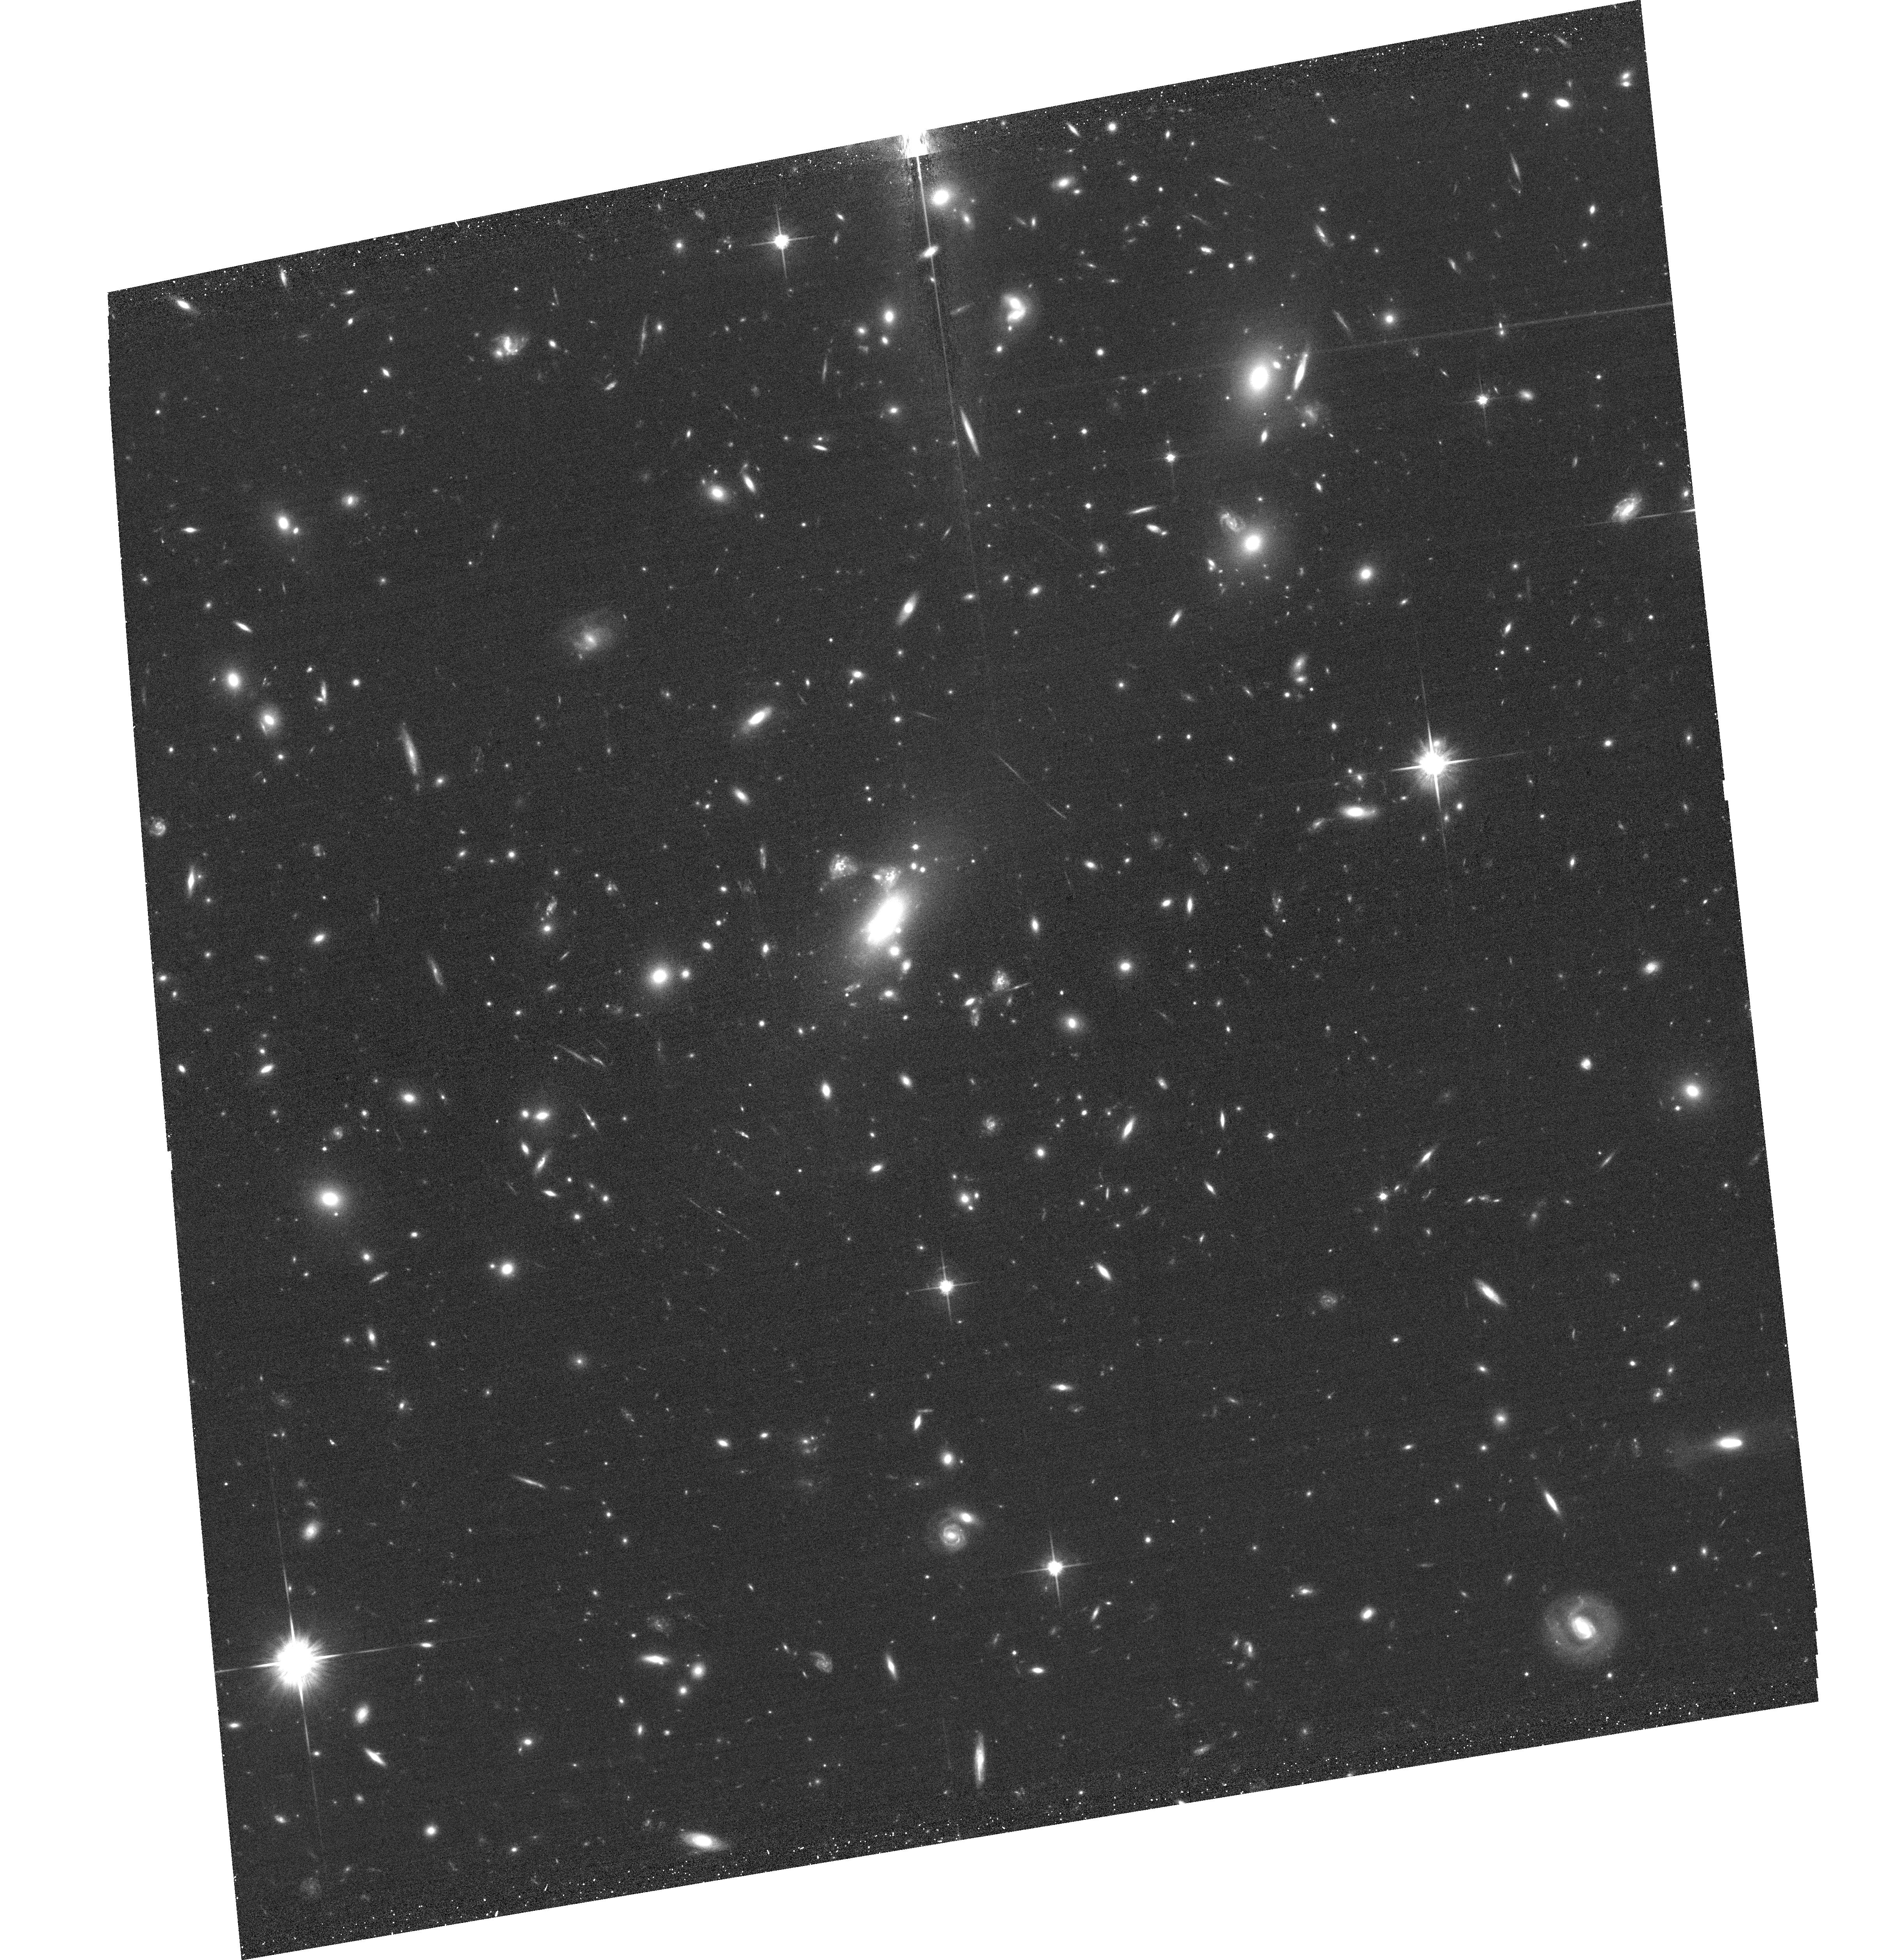
Target: MACSJ0417.5-1154. Instrument: ACS/WFC. Filter: F814W. Exposure: 32 min. Observation ID: hst_12009_03_acs_wfc_f814w_jbdx03

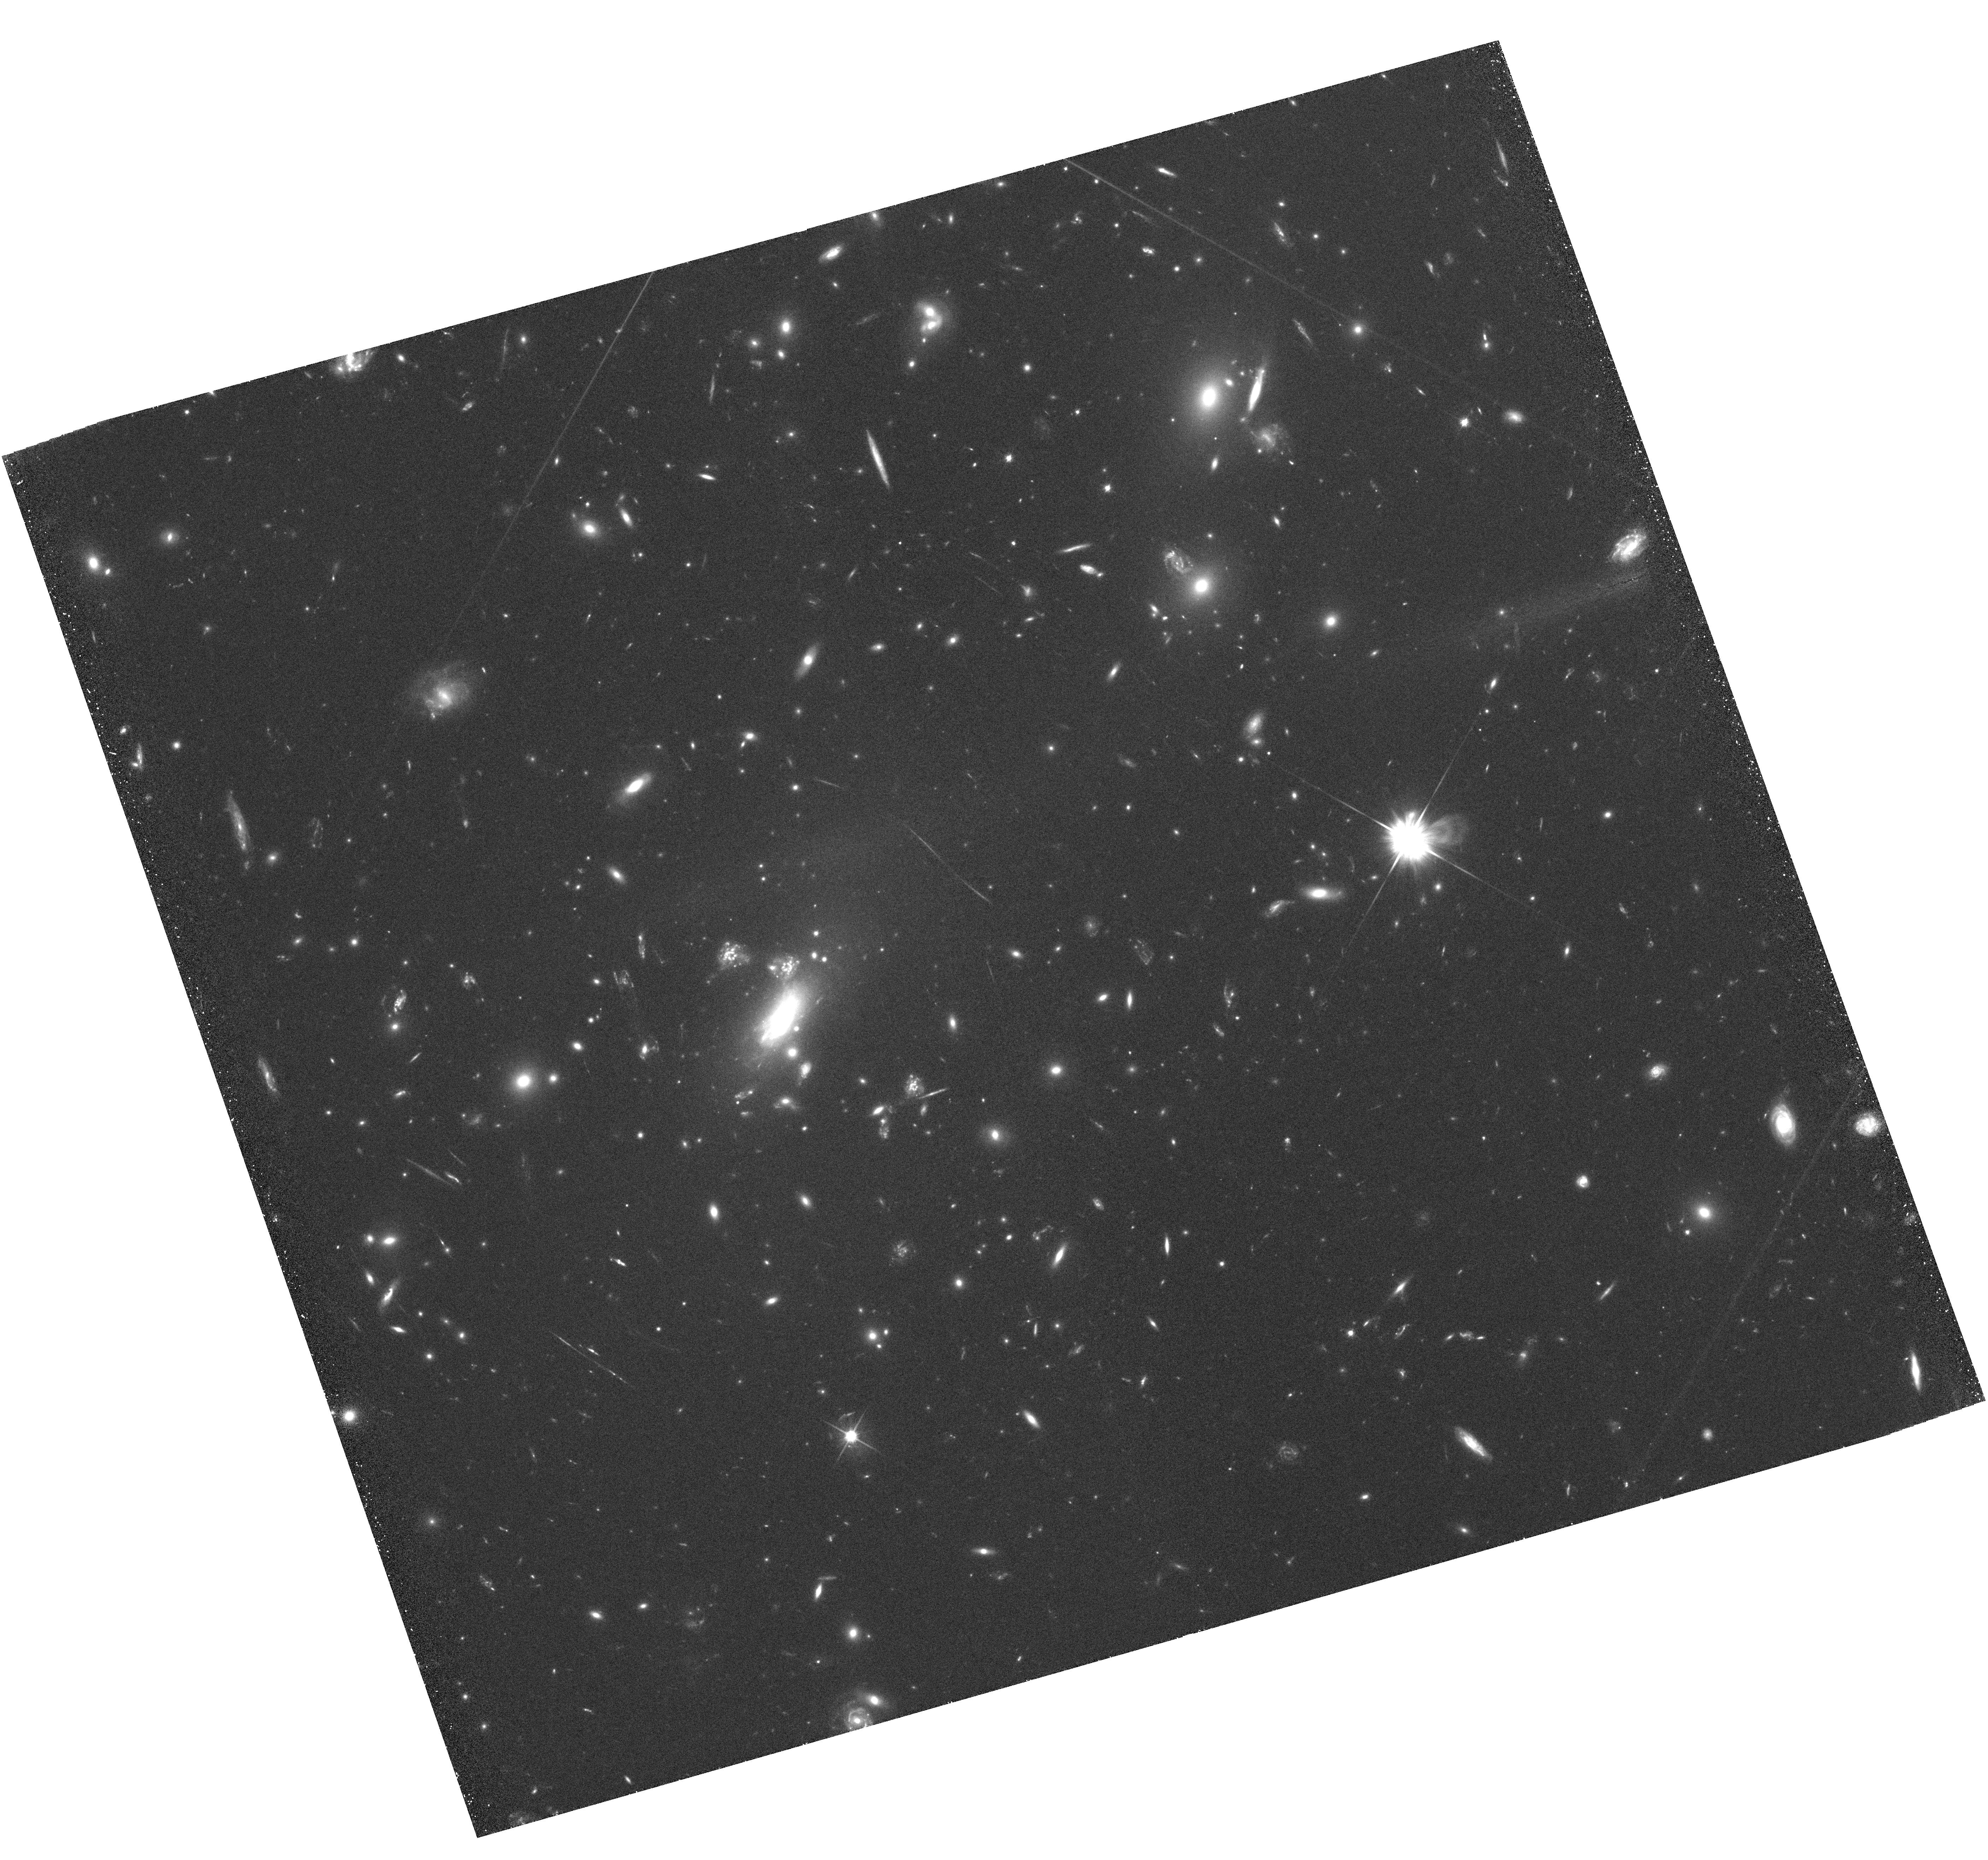
Target: MACSJ0417.5-1154. Instrument: WFC3/UVIS. Filter: F606W. Exposure: 1.5 h. Observation ID: hst_12009_01_wfc3_uvis_f606w_ibdx01

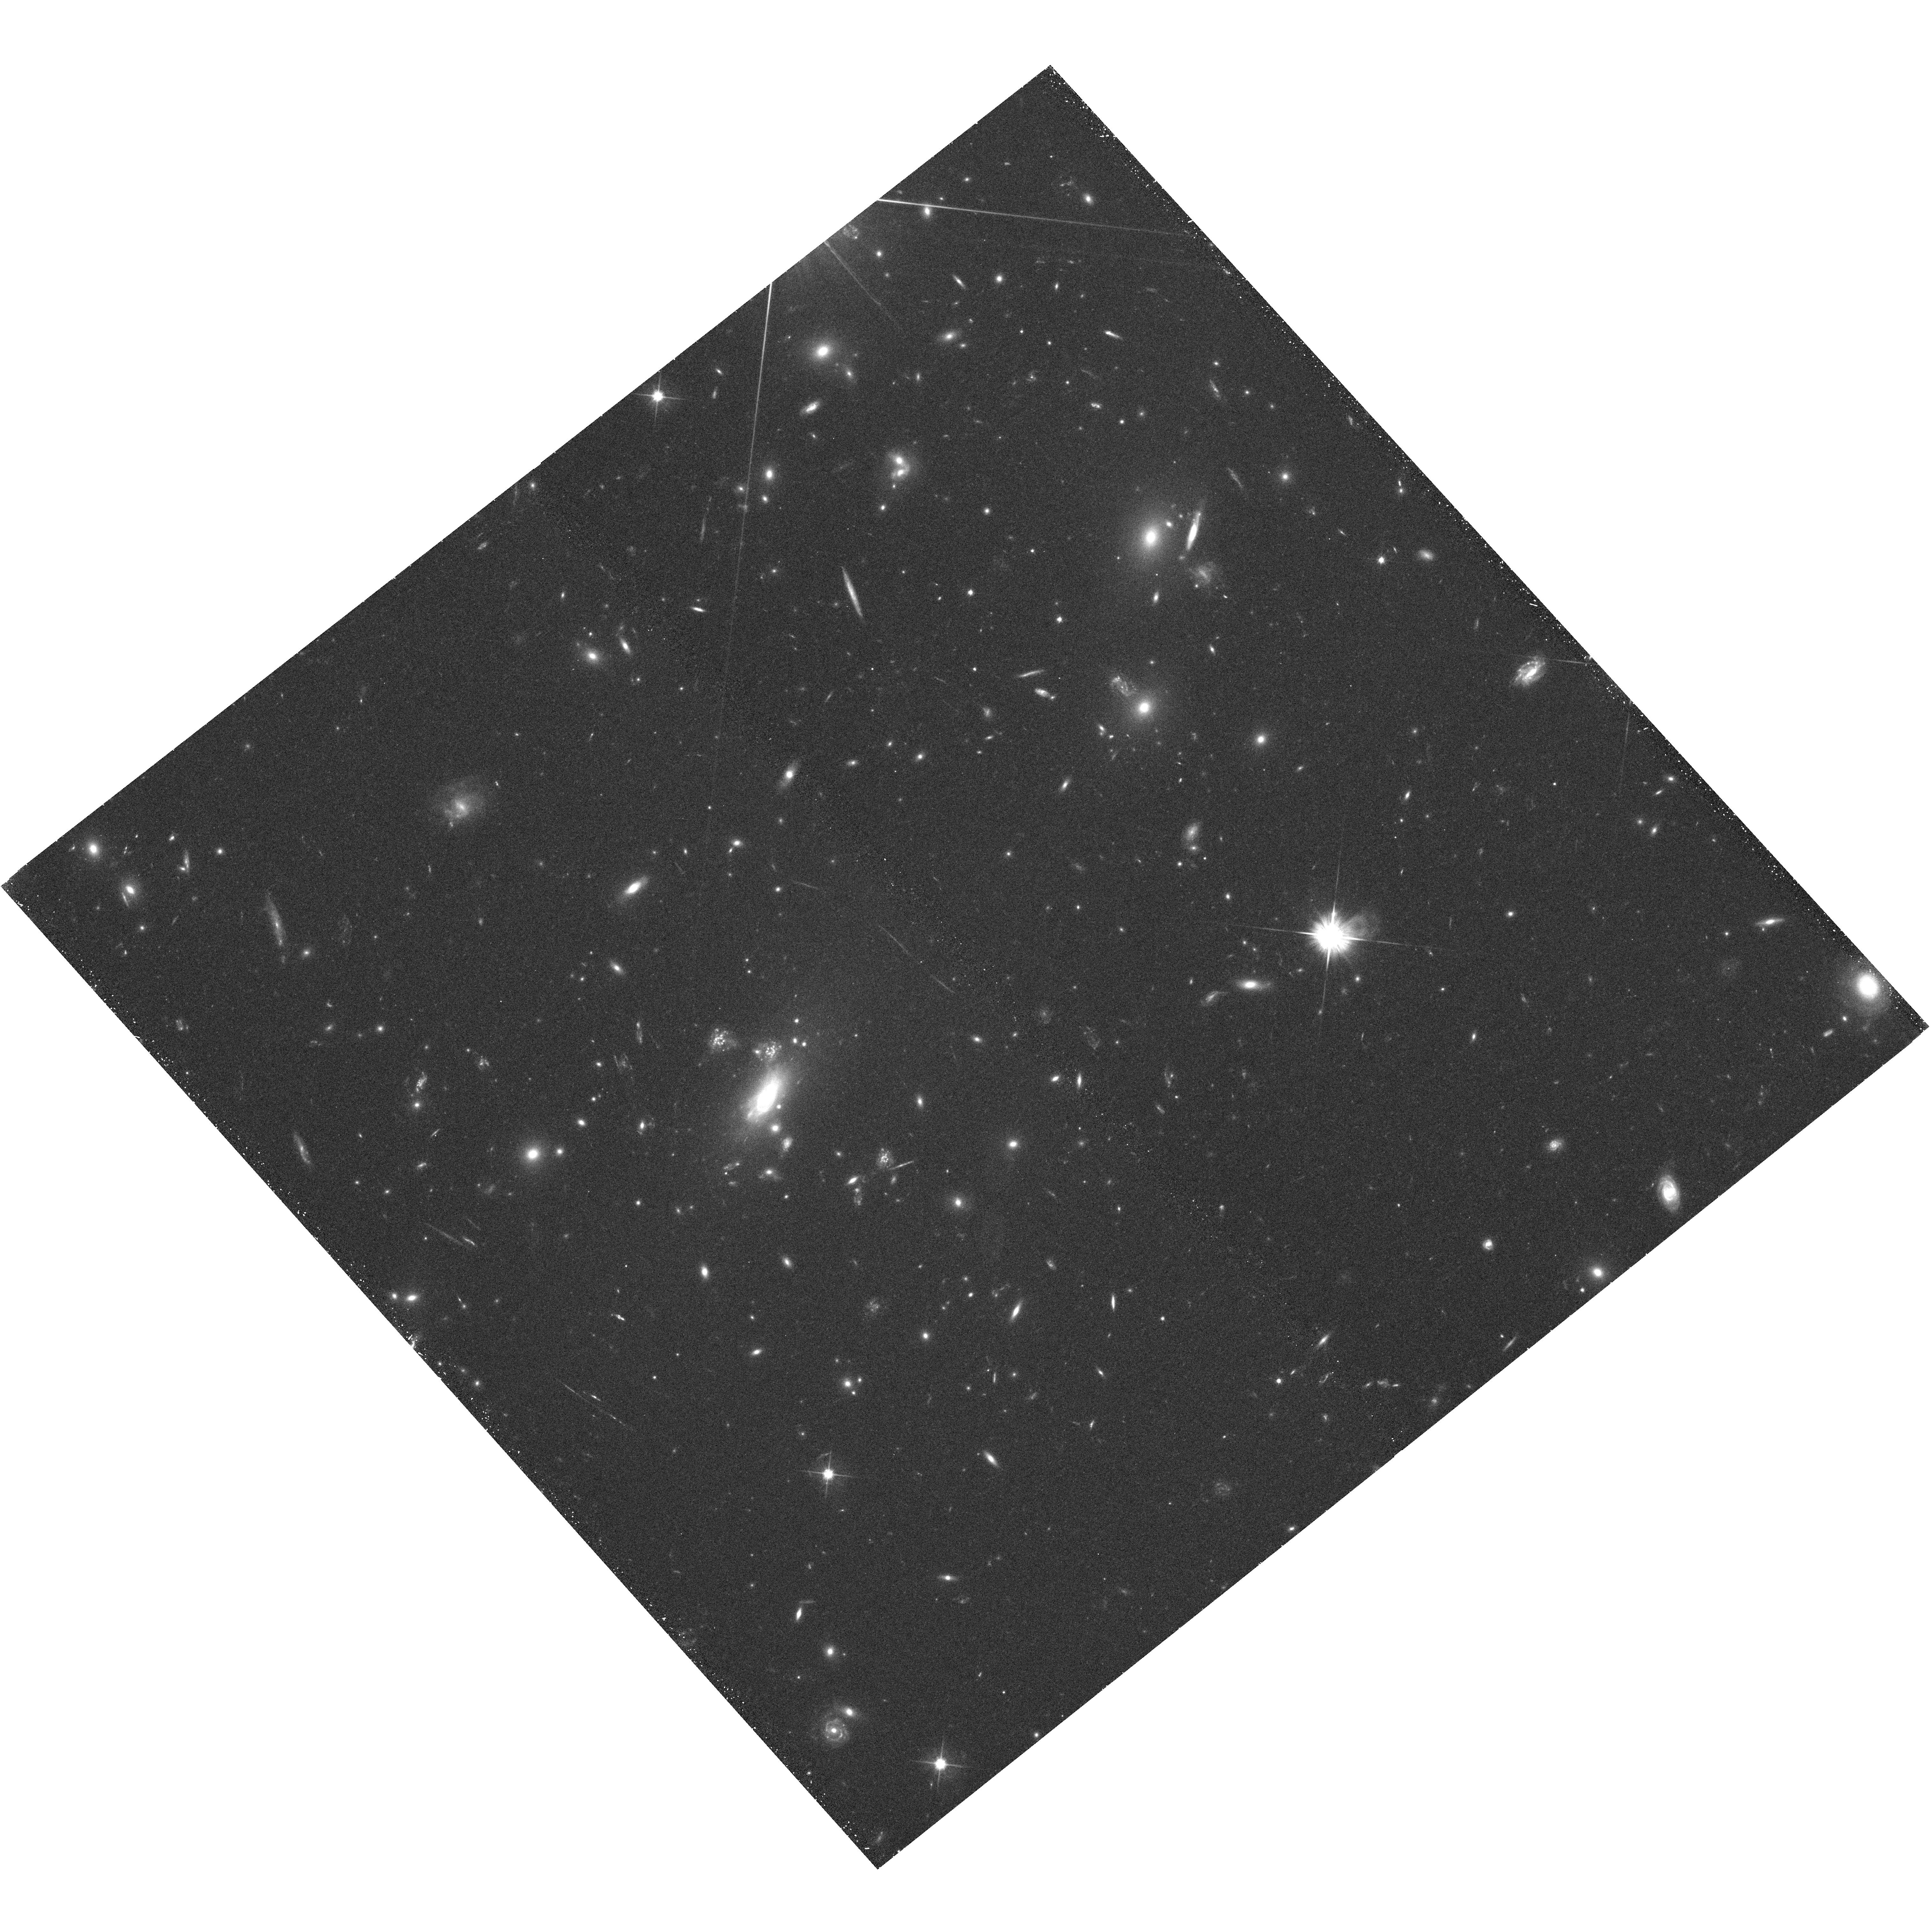
Target: MACSJ0417.5-1154. Instrument: WFC3/UVIS. Filter: F606W. Exposure: 30 min. Observation ID: hst_12009_52_wfc3_uvis_f606w_ibdx52

Anatomy of a merger: the curious case of MACS J0417.5-1154 (PI: von der Linden, Anja)

MACS J0417.5-1154 is a remarkable merger of a very massive cluster and a smaller subcluster. A previous 11 ksec Chandra exposure shows the hot gas distribution to appear distinctly comet-like: the peak is centered on the cD galaxy of the main cluster; the tail, however, extends several hundred kpc and encompasses a pair of giant ellipticals. Optical imaging reveals a bridge of intra-cluster light between the three galaxies, strengthening the hypothesis that this is a merger system with a low impact parameter, seen after pericentric passage. The proposed 80 ksec Chandra observation will allow us to map the detailed thermodynamic state of the system, to study how the merging process affects the cluster cores, and investigate the origin and state of the stripped gas in the tail.